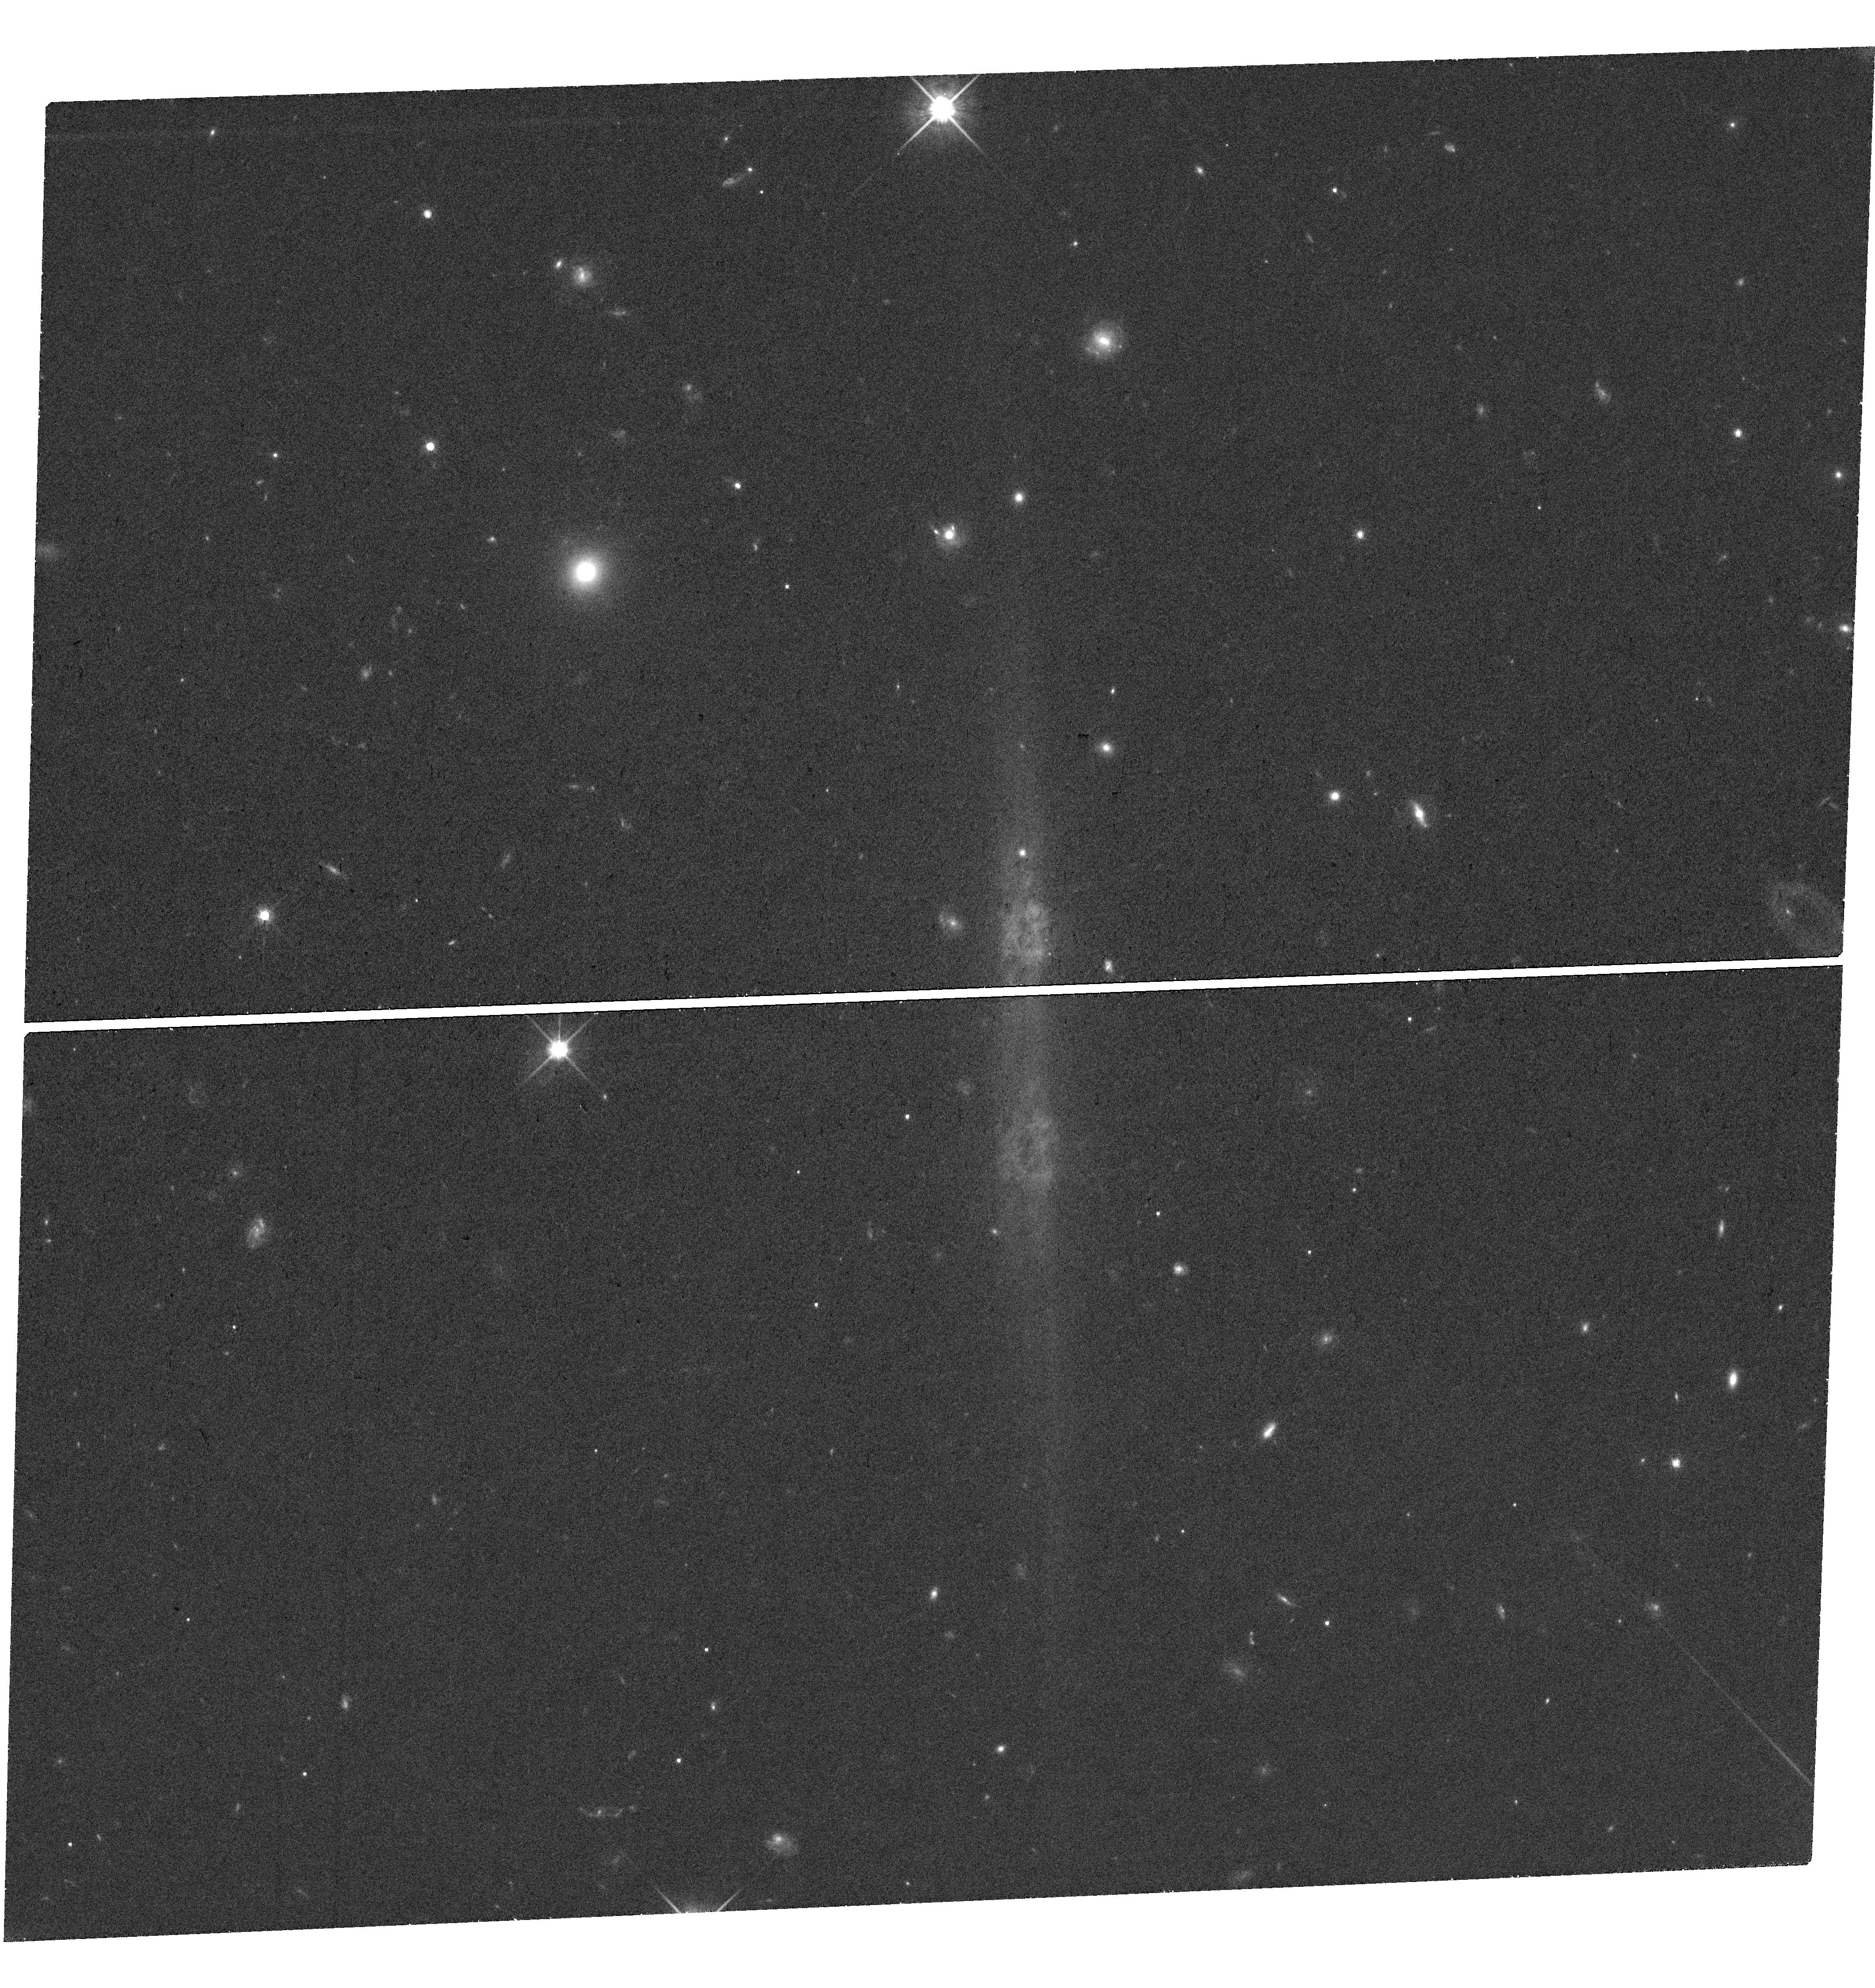
Target: SDSS-J151020.36+185632.2. Instrument: WFC3/UVIS. Filter: F814W. Exposure: 33 min. Observation ID: hst_17710_07_wfc3_uvis_f814w_ifh607

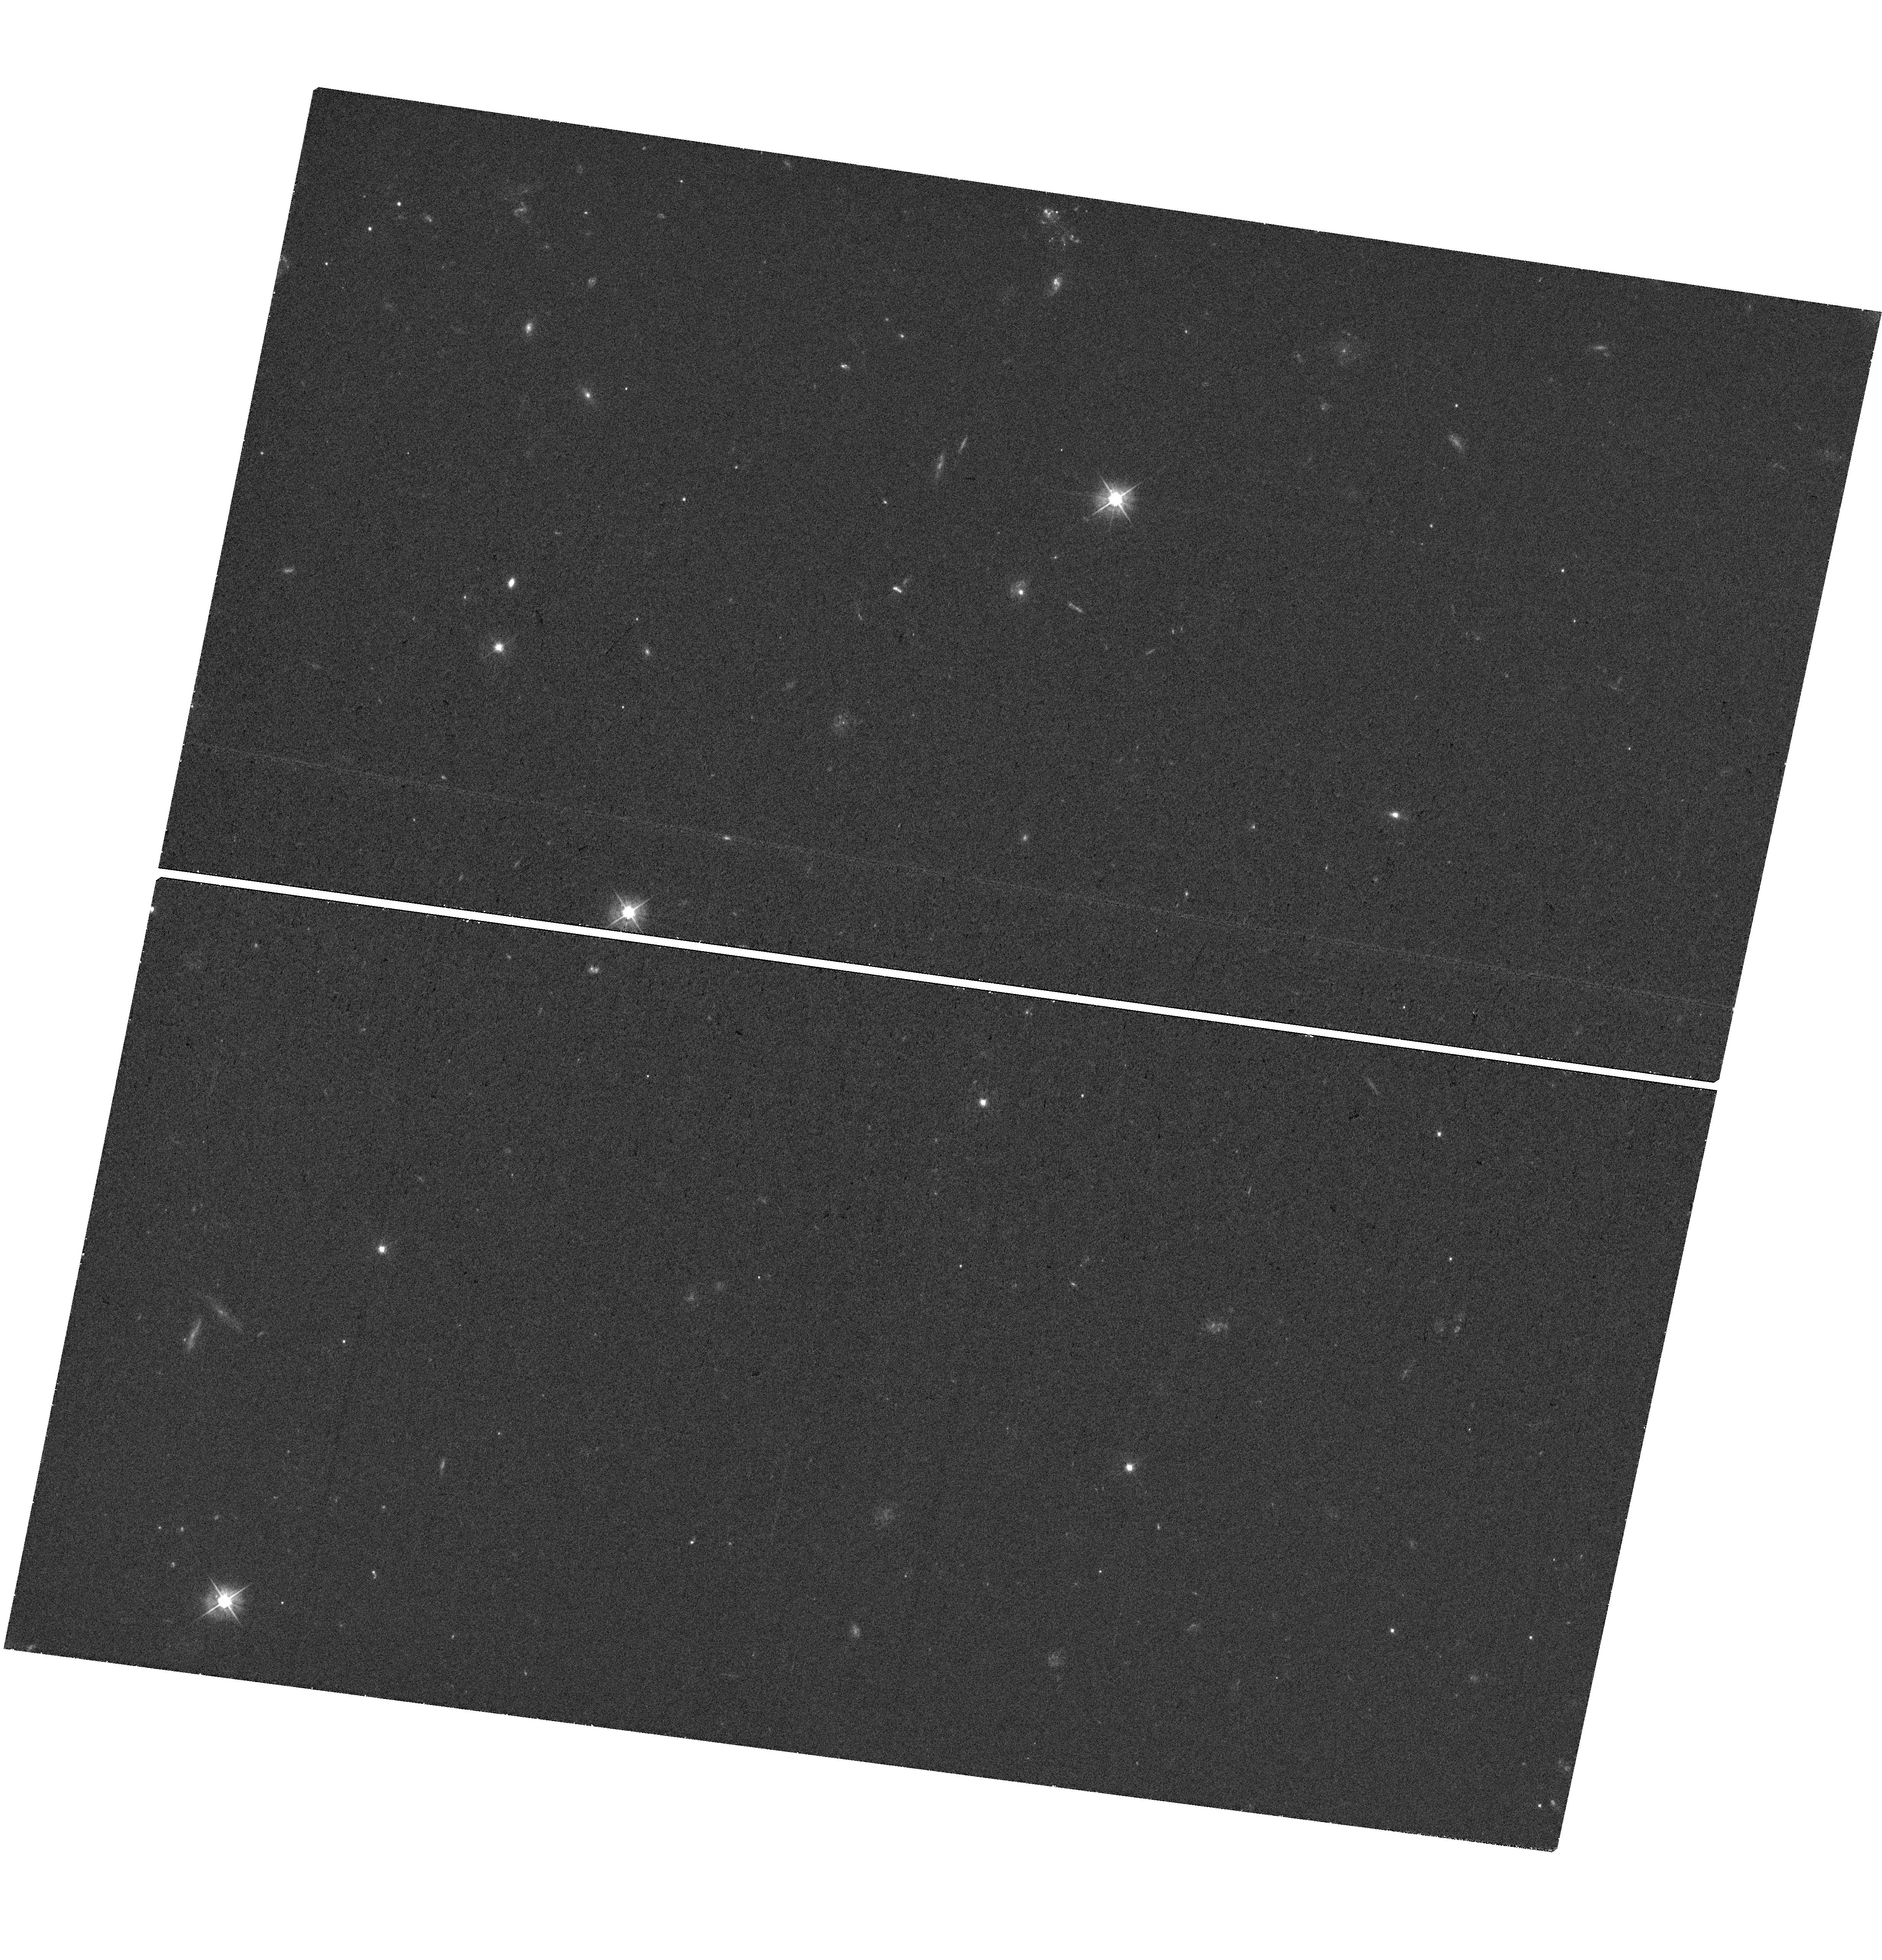
Target: SDSS-J092012.67-022230.4. Instrument: WFC3/UVIS. Filter: F475W. Exposure: 33 min. Observation ID: hst_17710_03_wfc3_uvis_f475w_ifh603

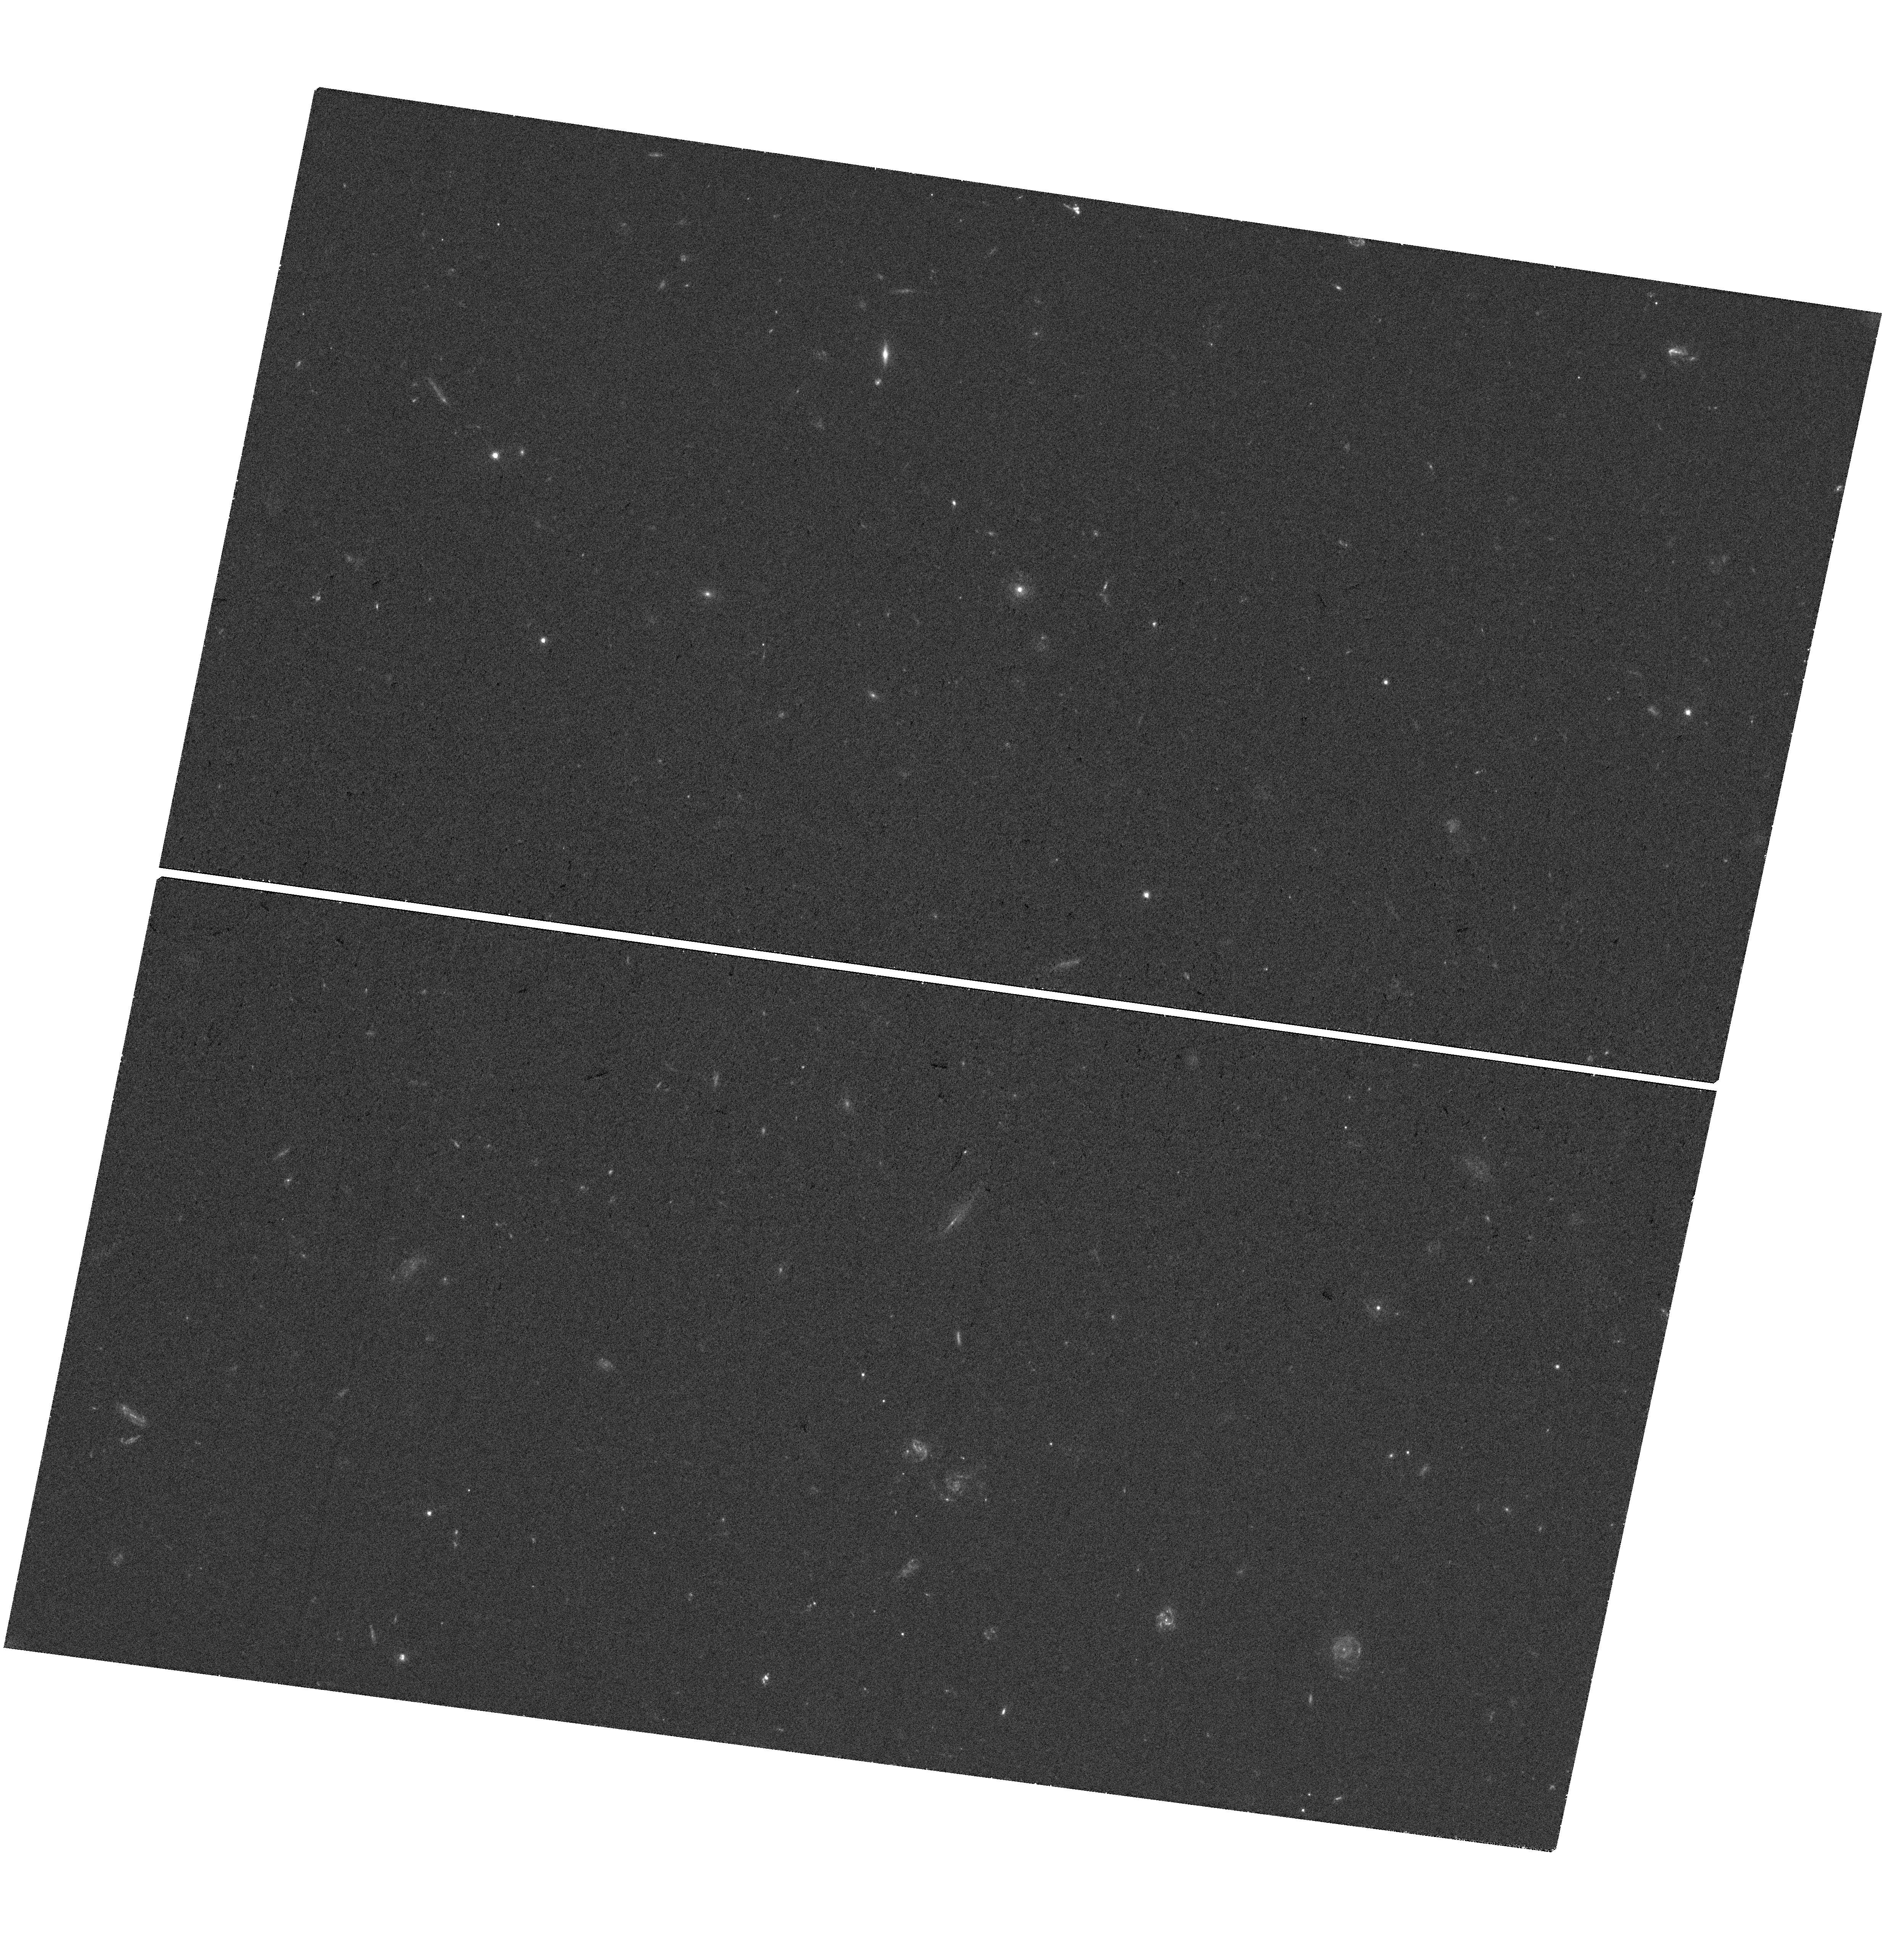
Target: SDSS-J122905.05+215659.8. Instrument: WFC3/UVIS. Filter: F475W. Exposure: 33 min. Observation ID: hst_17710_05_wfc3_uvis_f475w_ifh605

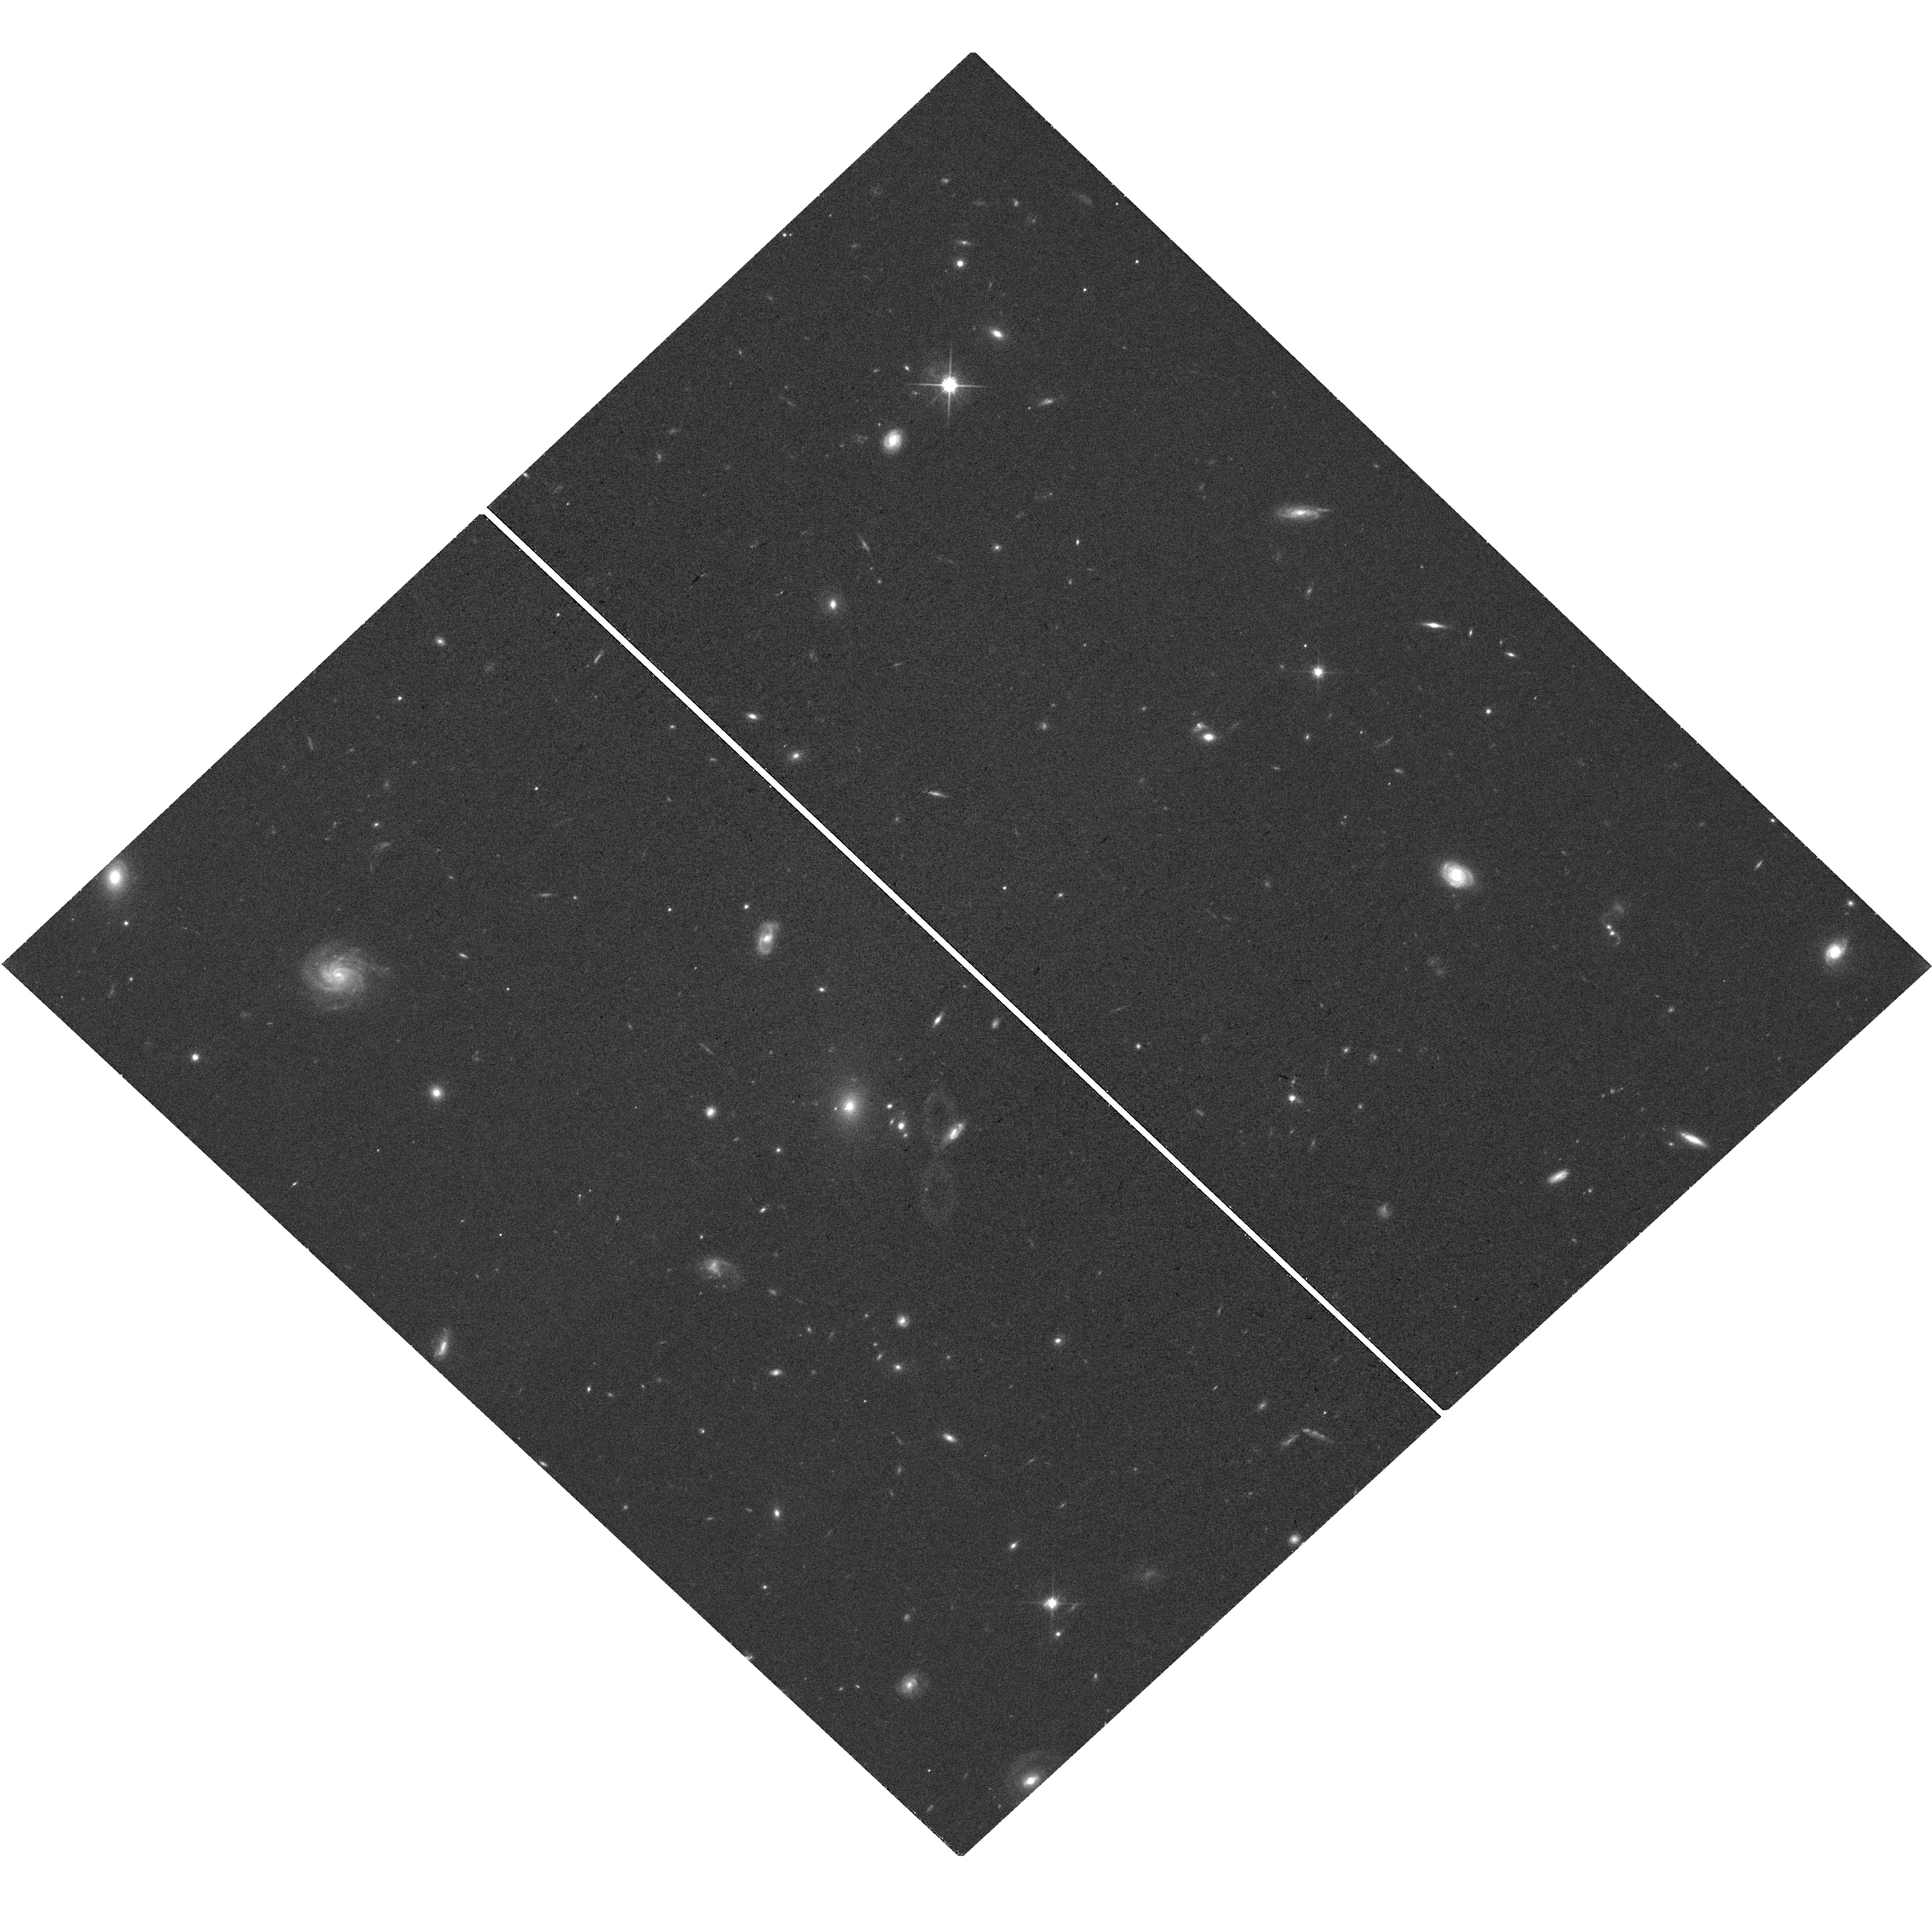
Target: SDSS-J114059.35+000727.3. Instrument: WFC3/UVIS. Filter: F814W. Exposure: 33 min. Observation ID: hst_17710_04_wfc3_uvis_f814w_ifh604

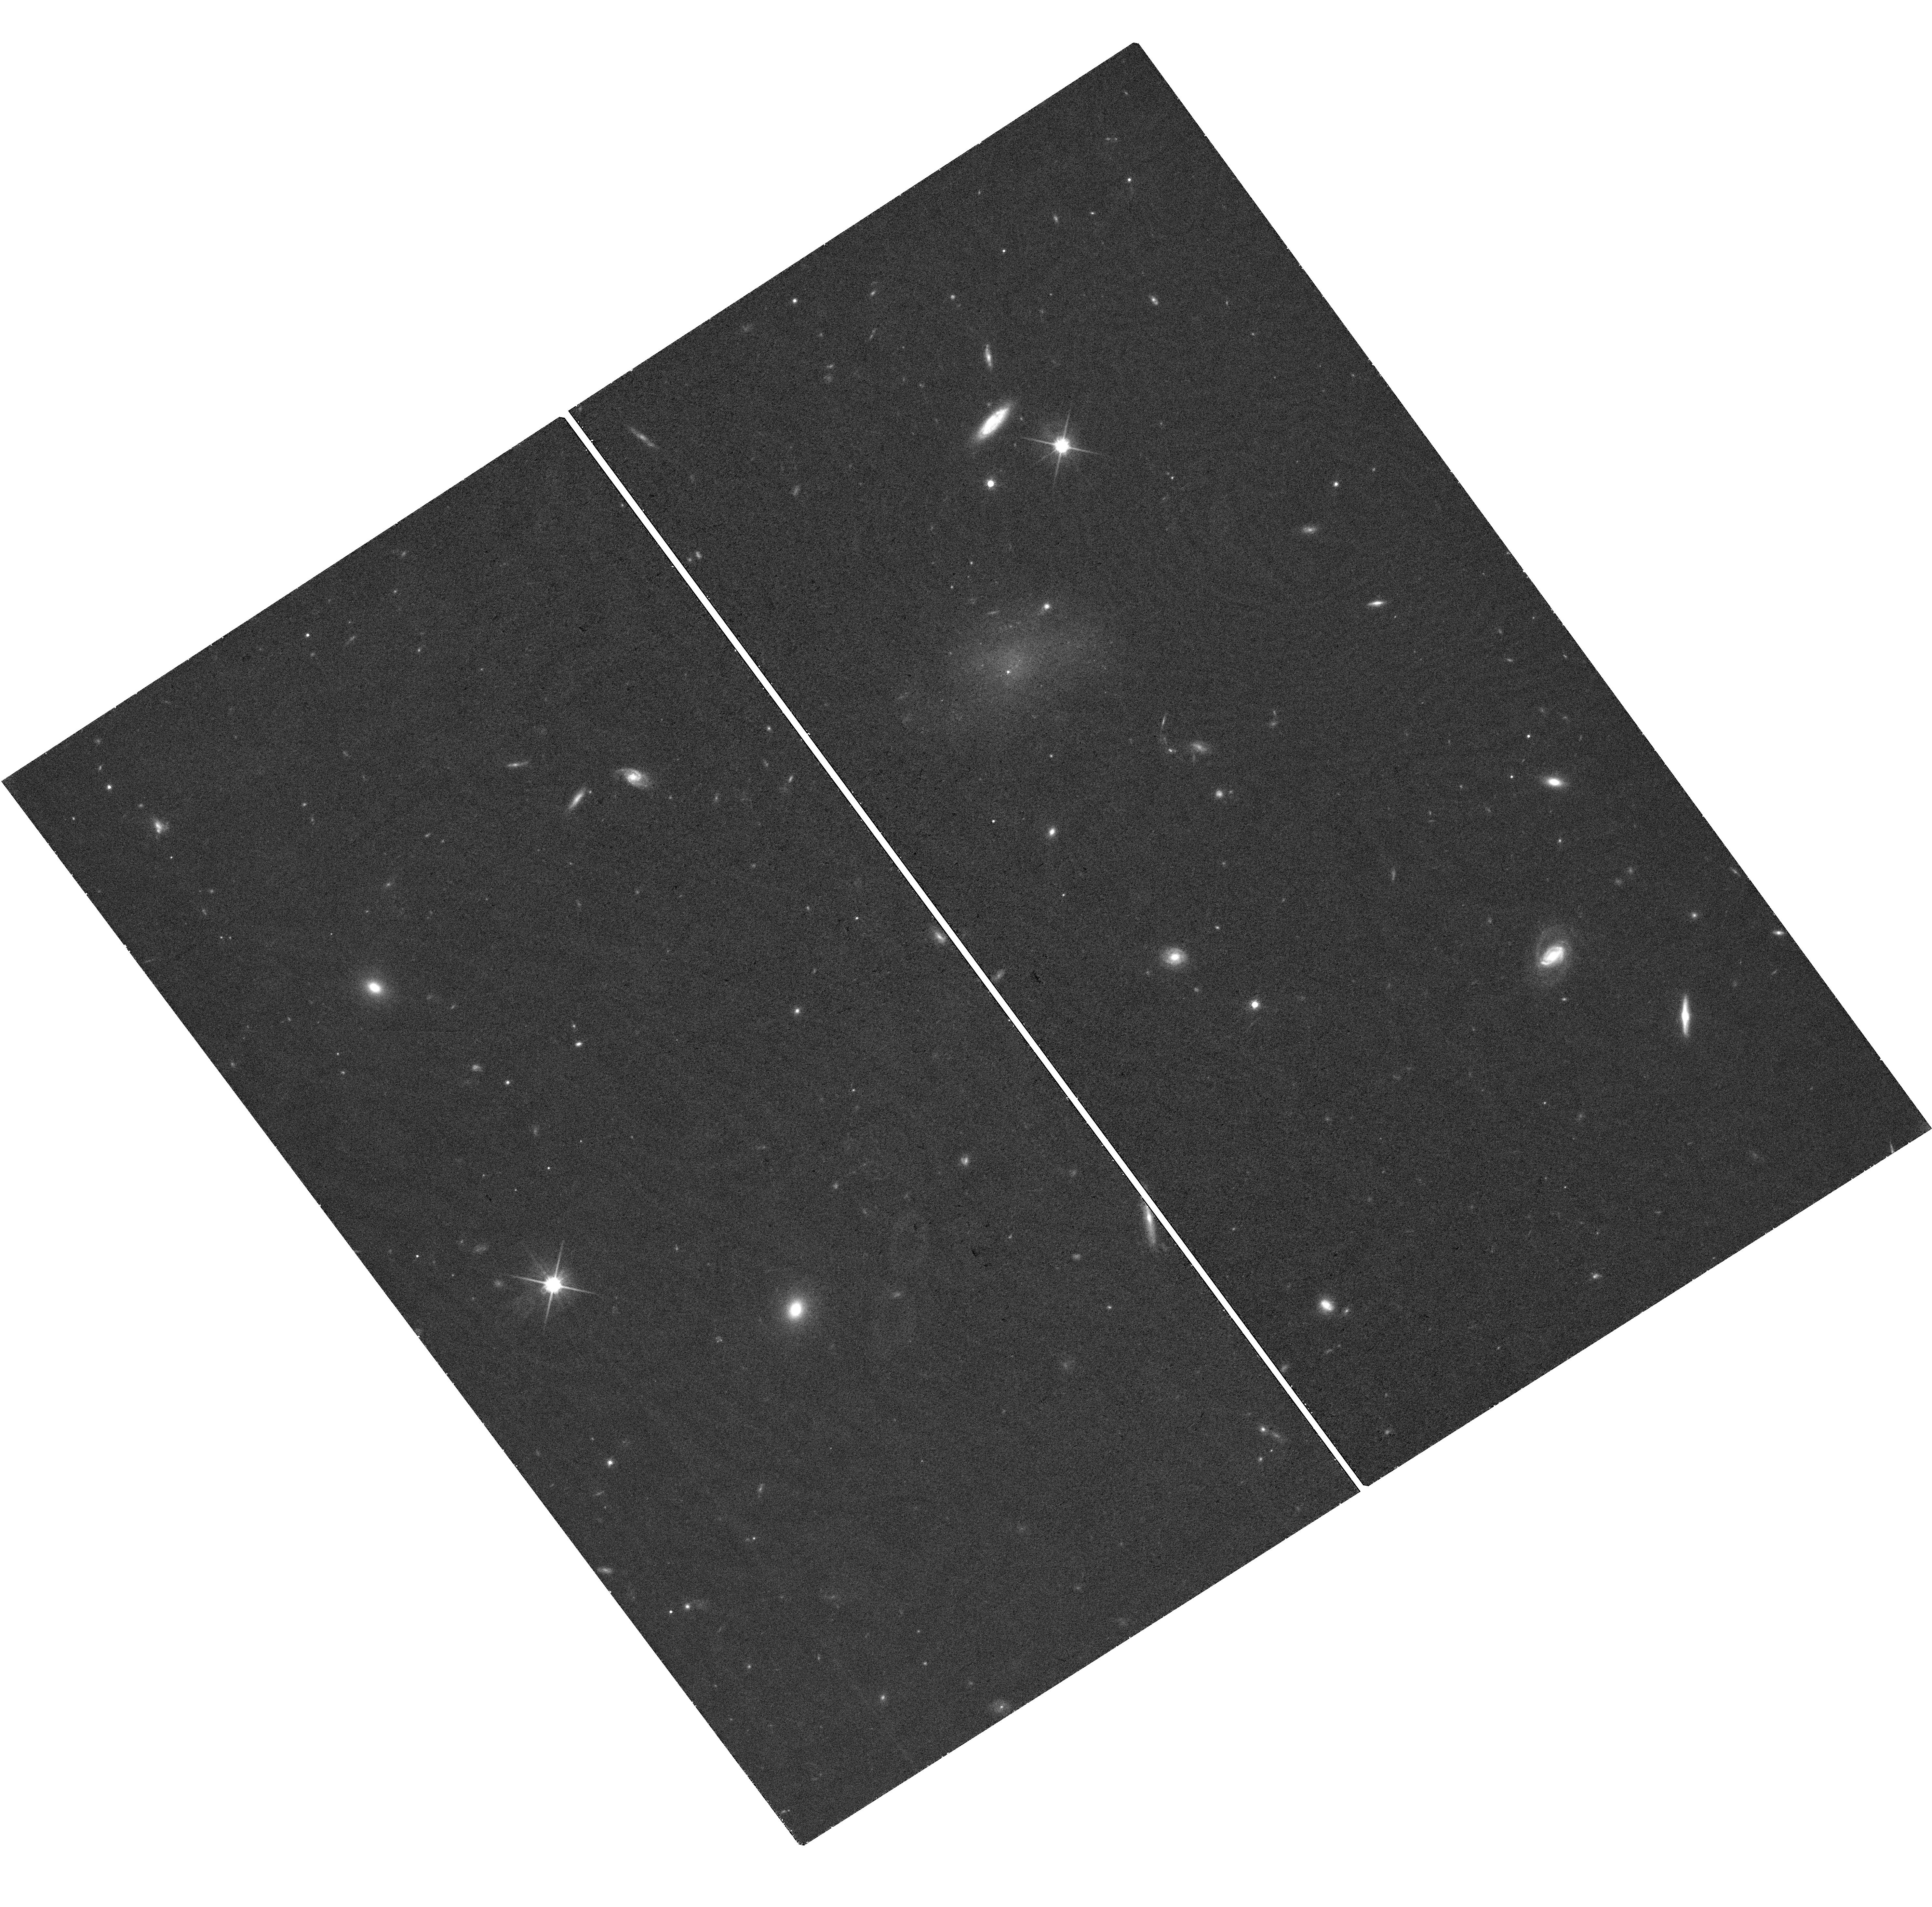
Target: SDSS-J101625.37+503426.5. Instrument: WFC3/UVIS. Filter: F814W. Exposure: 34 min. Observation ID: hst_17710_10_wfc3_uvis_f814w_ifh610

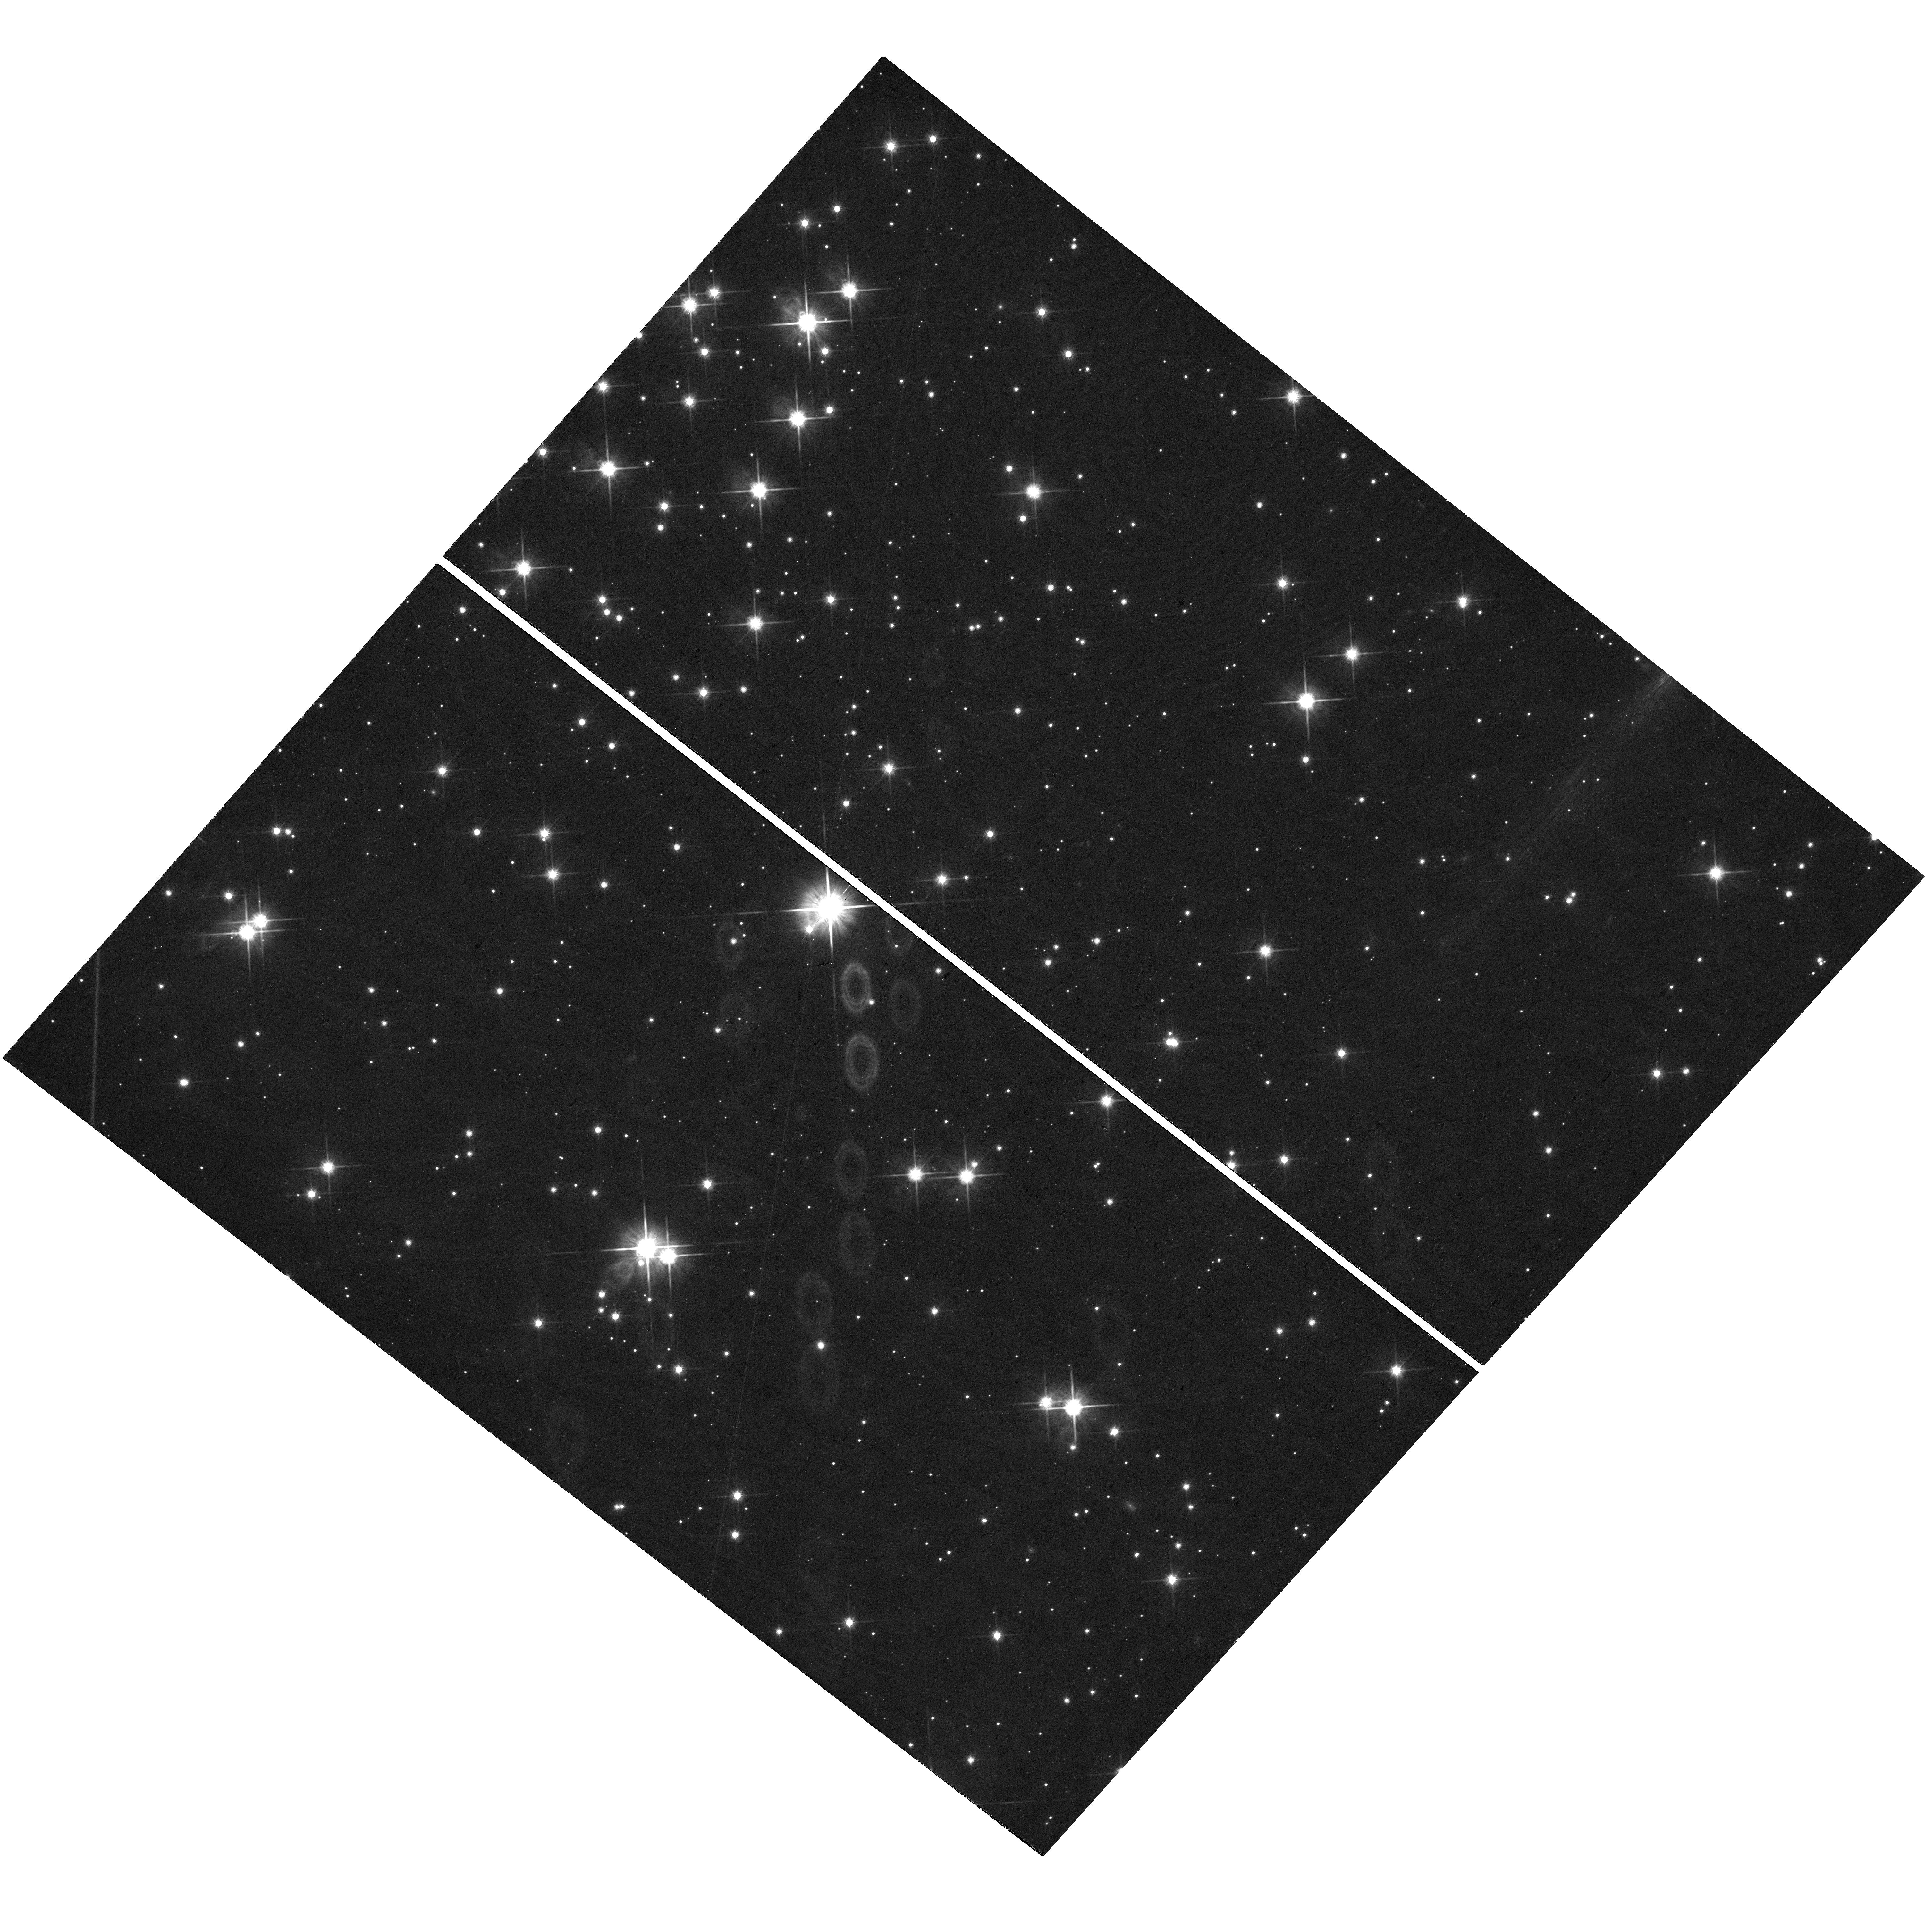
Target: NGC-136. Instrument: WFC3/UVIS. Filter: F814W. Exposure: 17 min. Observation ID: hst_17710_11_wfc3_uvis_f814w_ifh611

Establishing quasar-host scaling relations with strong gravitational lensing (PI: Millon, Martin)

We aim to characterize the evolution of the supermassive black hole - host galaxy correlations using the unique power of strong gravitational lensing. We employ a pioneering technique that leverages strong gravitational lensing by quasars to probe the SMBH mass-galaxy mass relation at intermediate redshift. Our proposal seeks to potentially triple the number of known quasars acting as gravitational lenses. With HST's superior spatial resolution, we aim to detect faint Einstein rings hidden in the glare of 10 carefully selected quasars. The mass modelling of these lenses will provide highly precise measurements (<5%) of the host galaxy's mass. Our findings will offer crucial insights into galaxy evolution scenarios, help resolving current controversies in the evolution of the scaling relations with redshift, and be a precious benchmark for cosmological simulations.